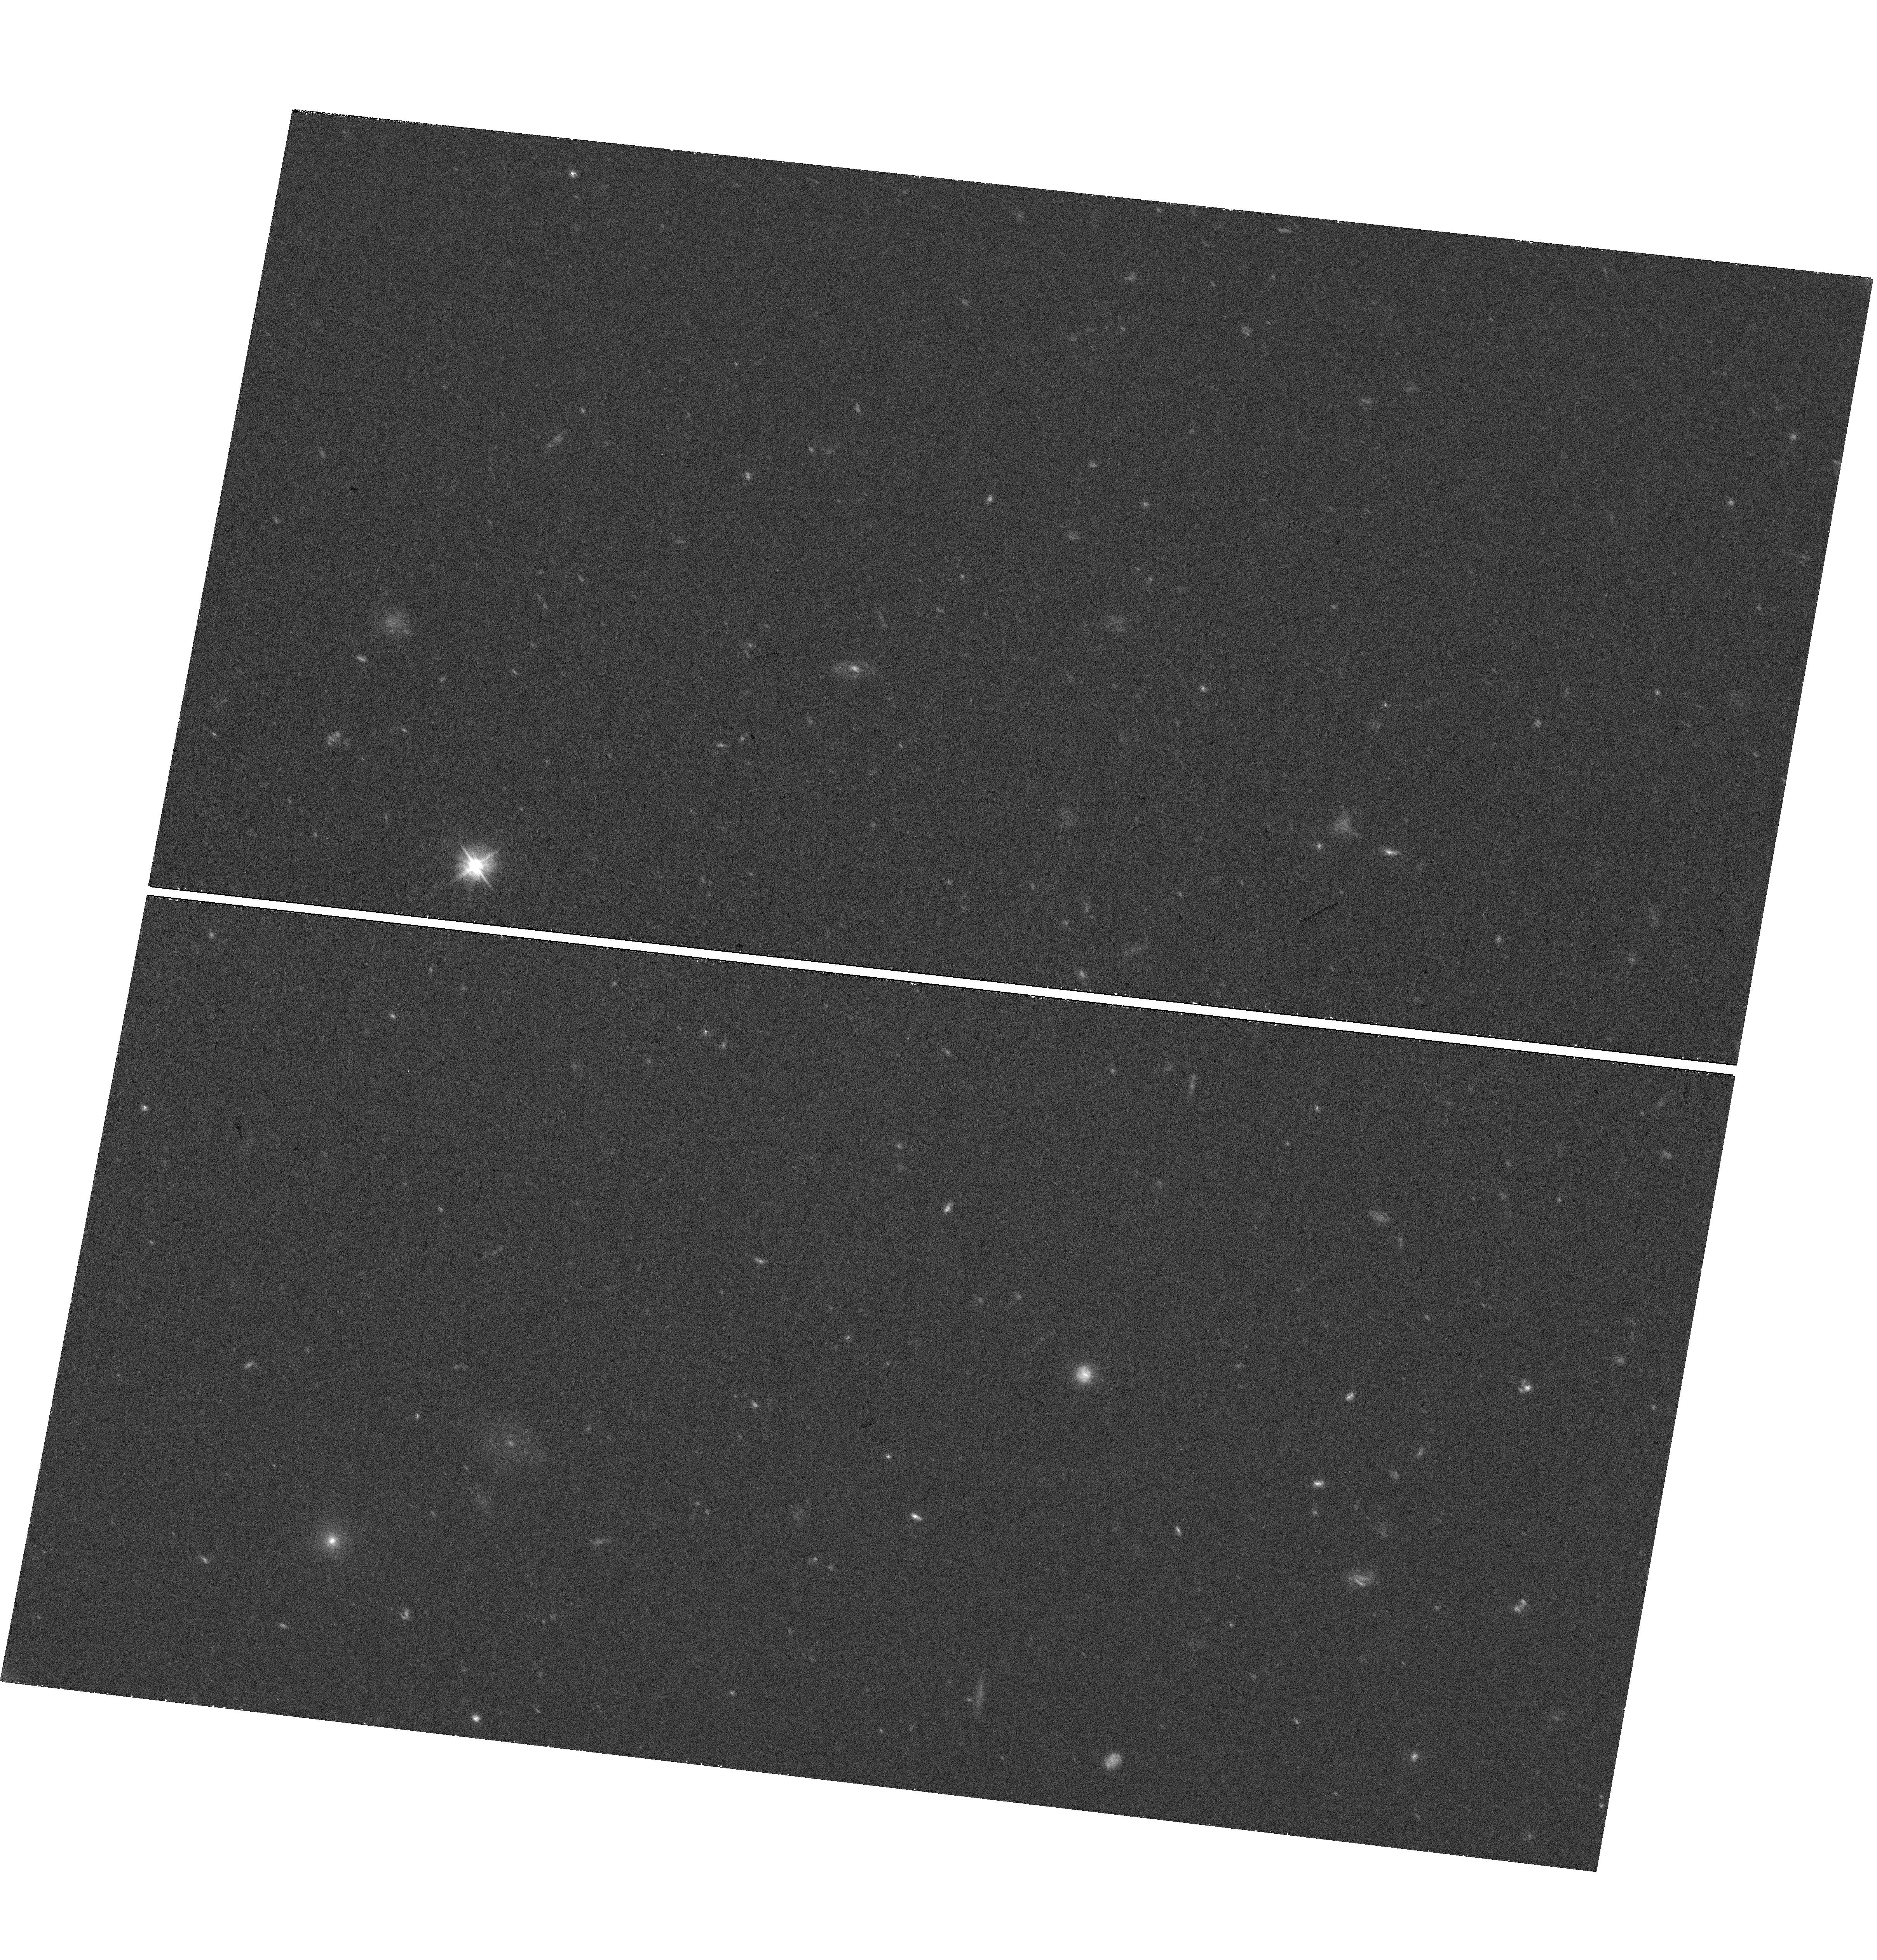
Target: field at RA 185.779°, Dec 11.919°. Instrument: WFC3/UVIS. Filter: F475W. Exposure: 37 min. Observation ID: hst_15258_05_wfc3_uvis_f475w_idkj05

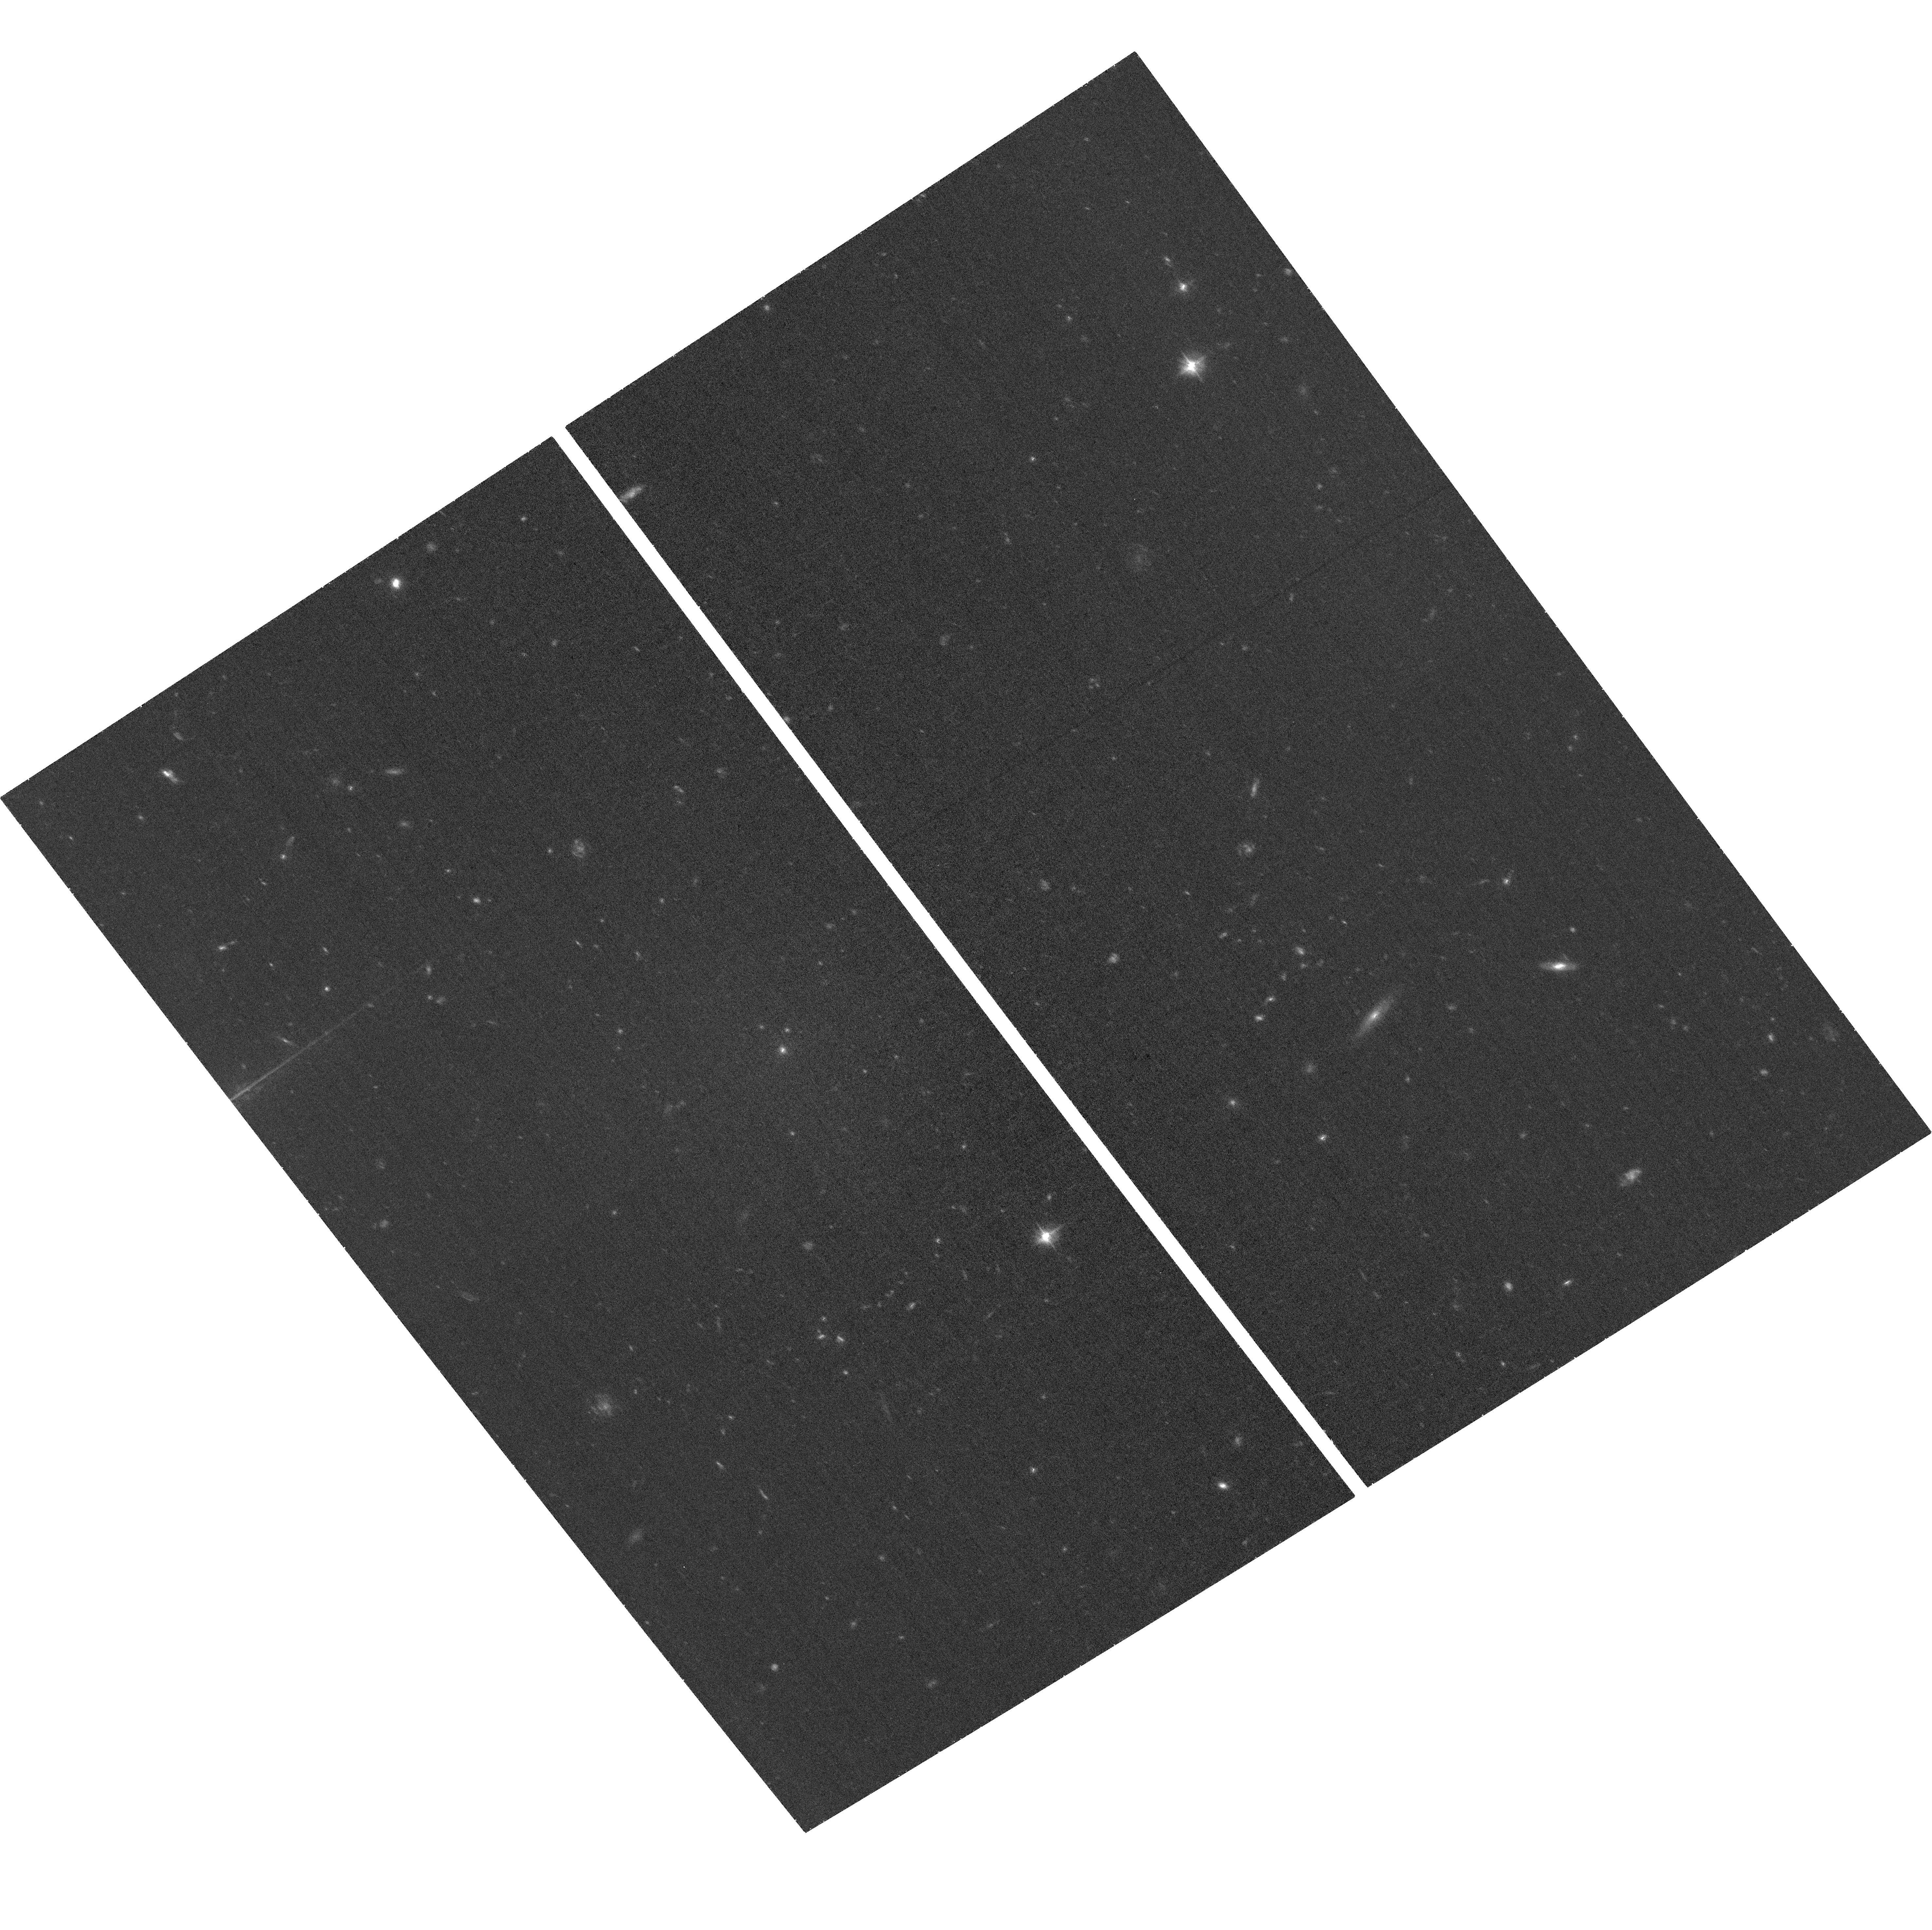
Target: VCC-615. Instrument: ACS/WFC. Filter: F475W. Exposure: 34 min. Observation ID: hst_15258_05_acs_wfc_f475w_jdkj05

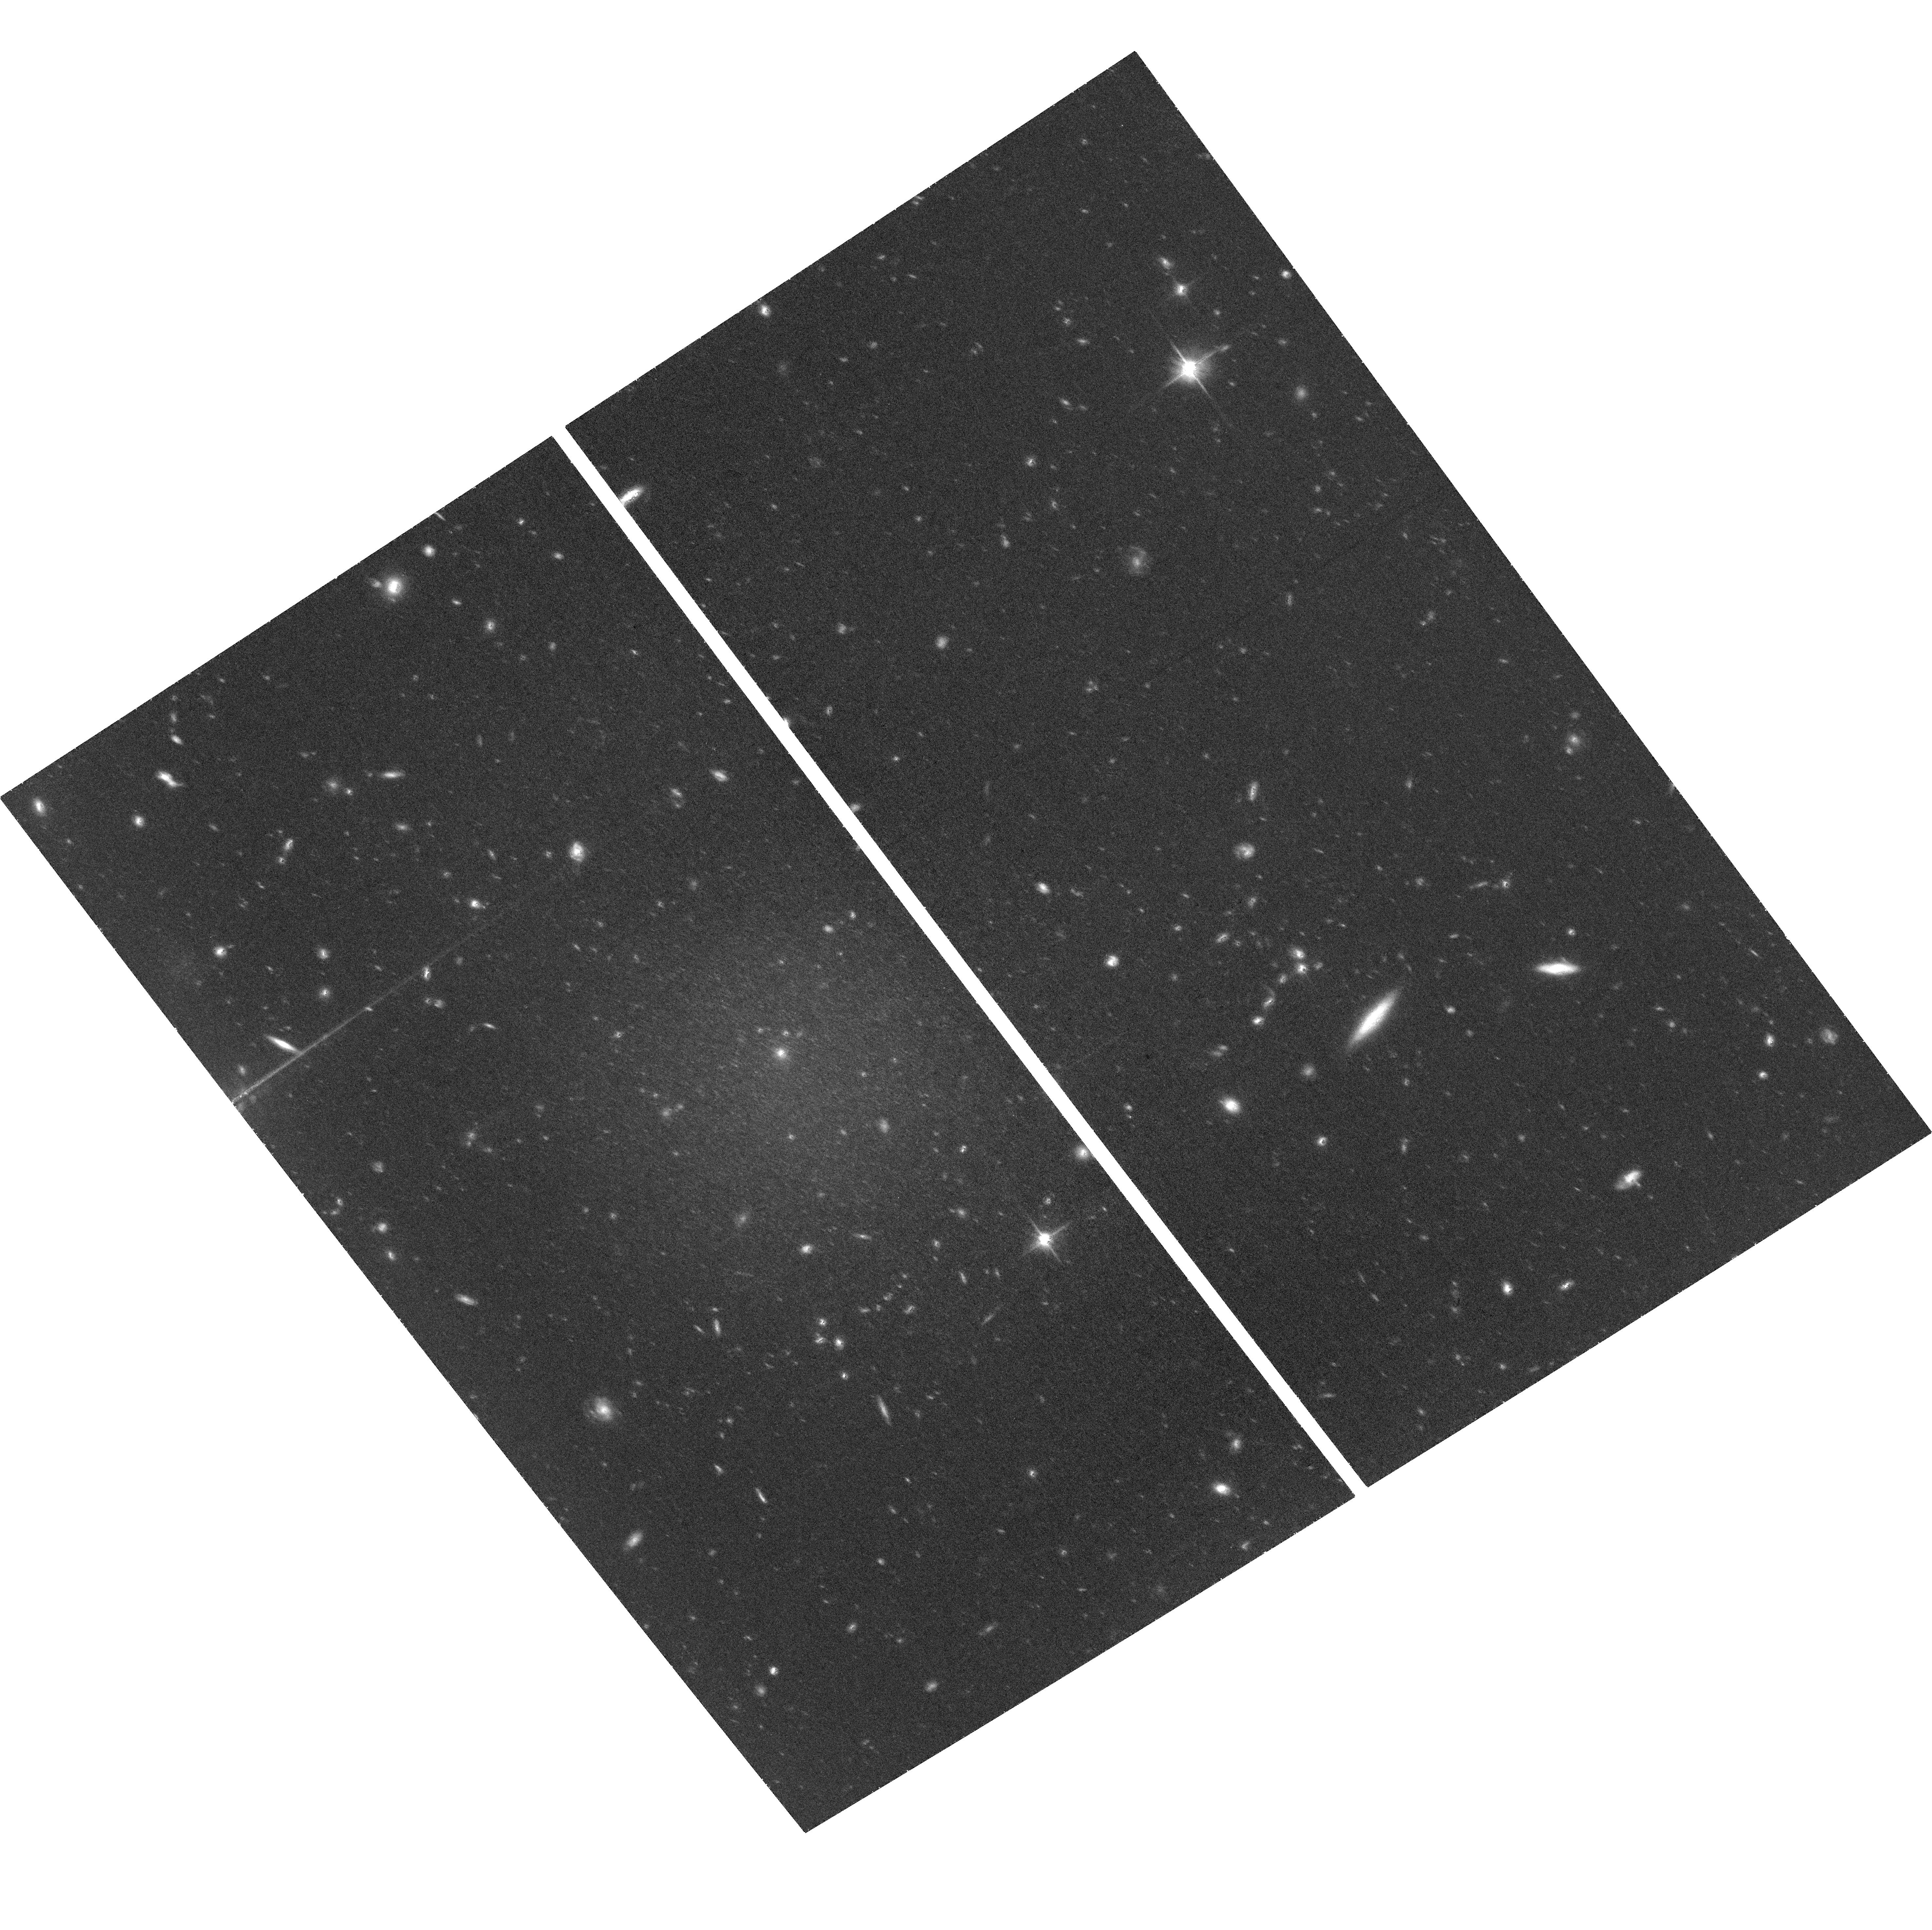
Target: VCC-615. Instrument: ACS/WFC. Filter: F814W. Exposure: 1.3 h. Observation ID: hst_15258_02_acs_wfc_f814w_jdkj02

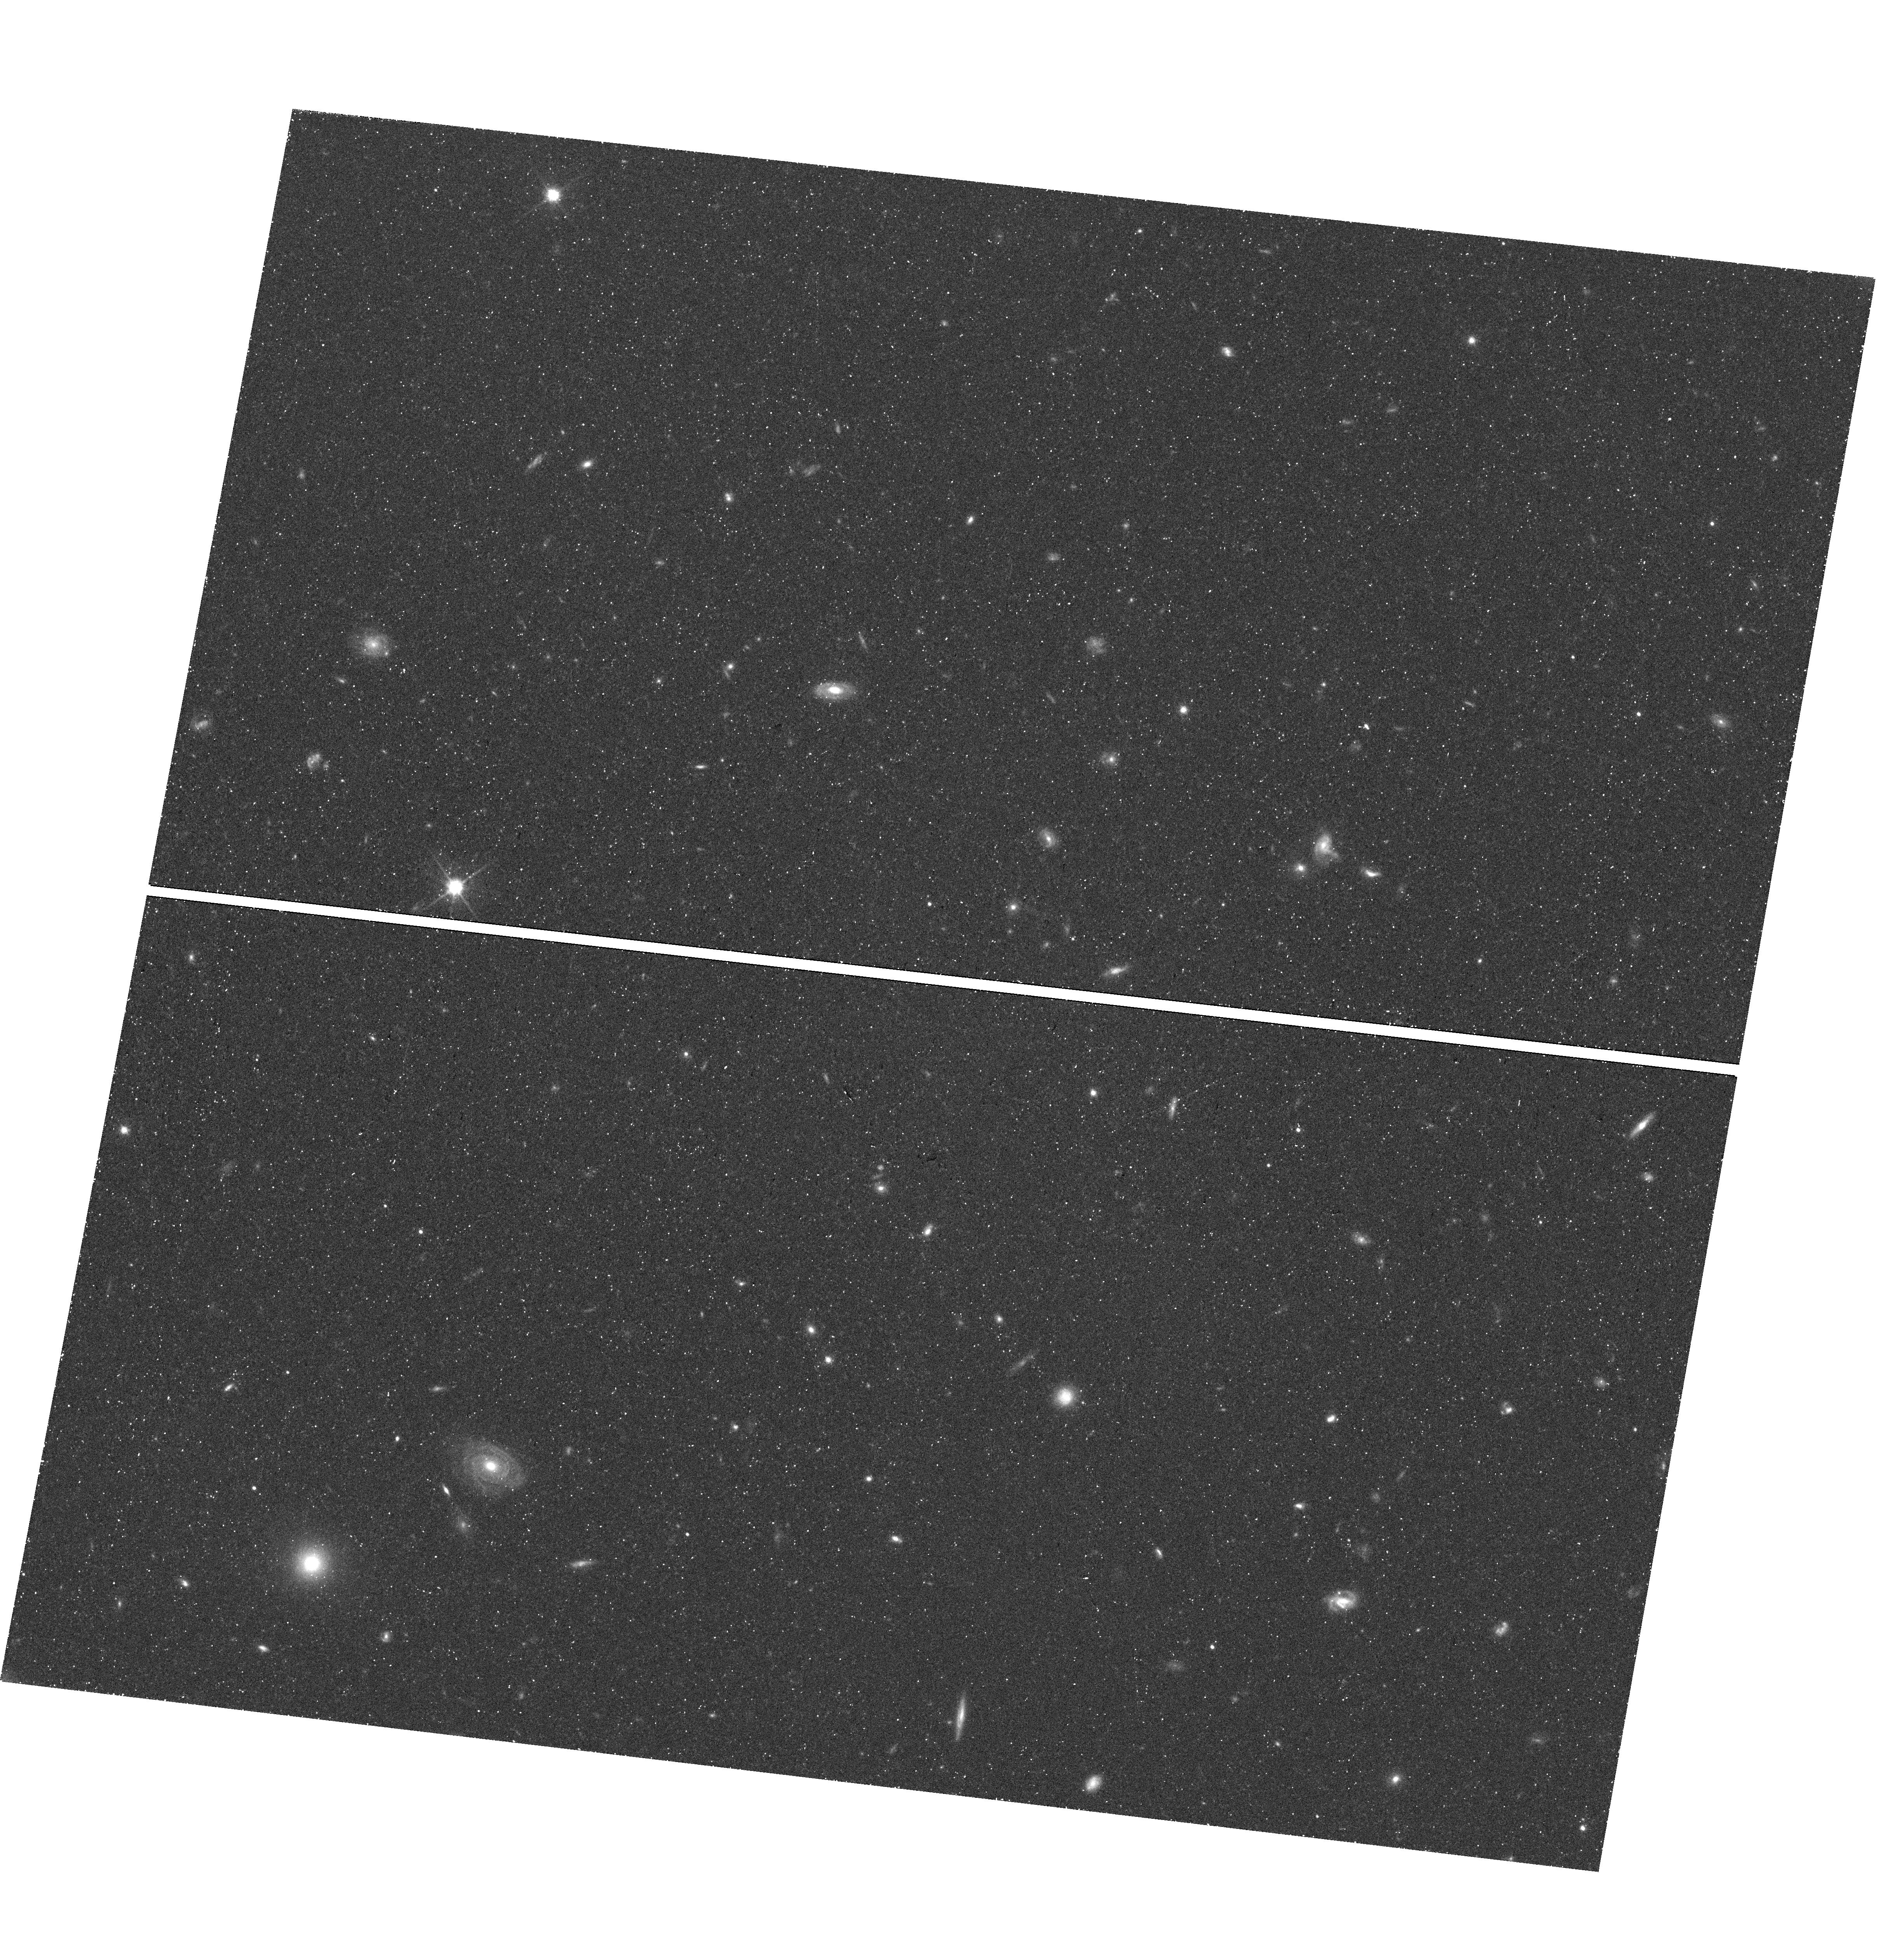
Target: field at RA 185.778°, Dec 11.920°. Instrument: WFC3/UVIS. Filter: F814W. Exposure: 40 min. Observation ID: hst_15258_04_wfc3_uvis_f814w_idkj04

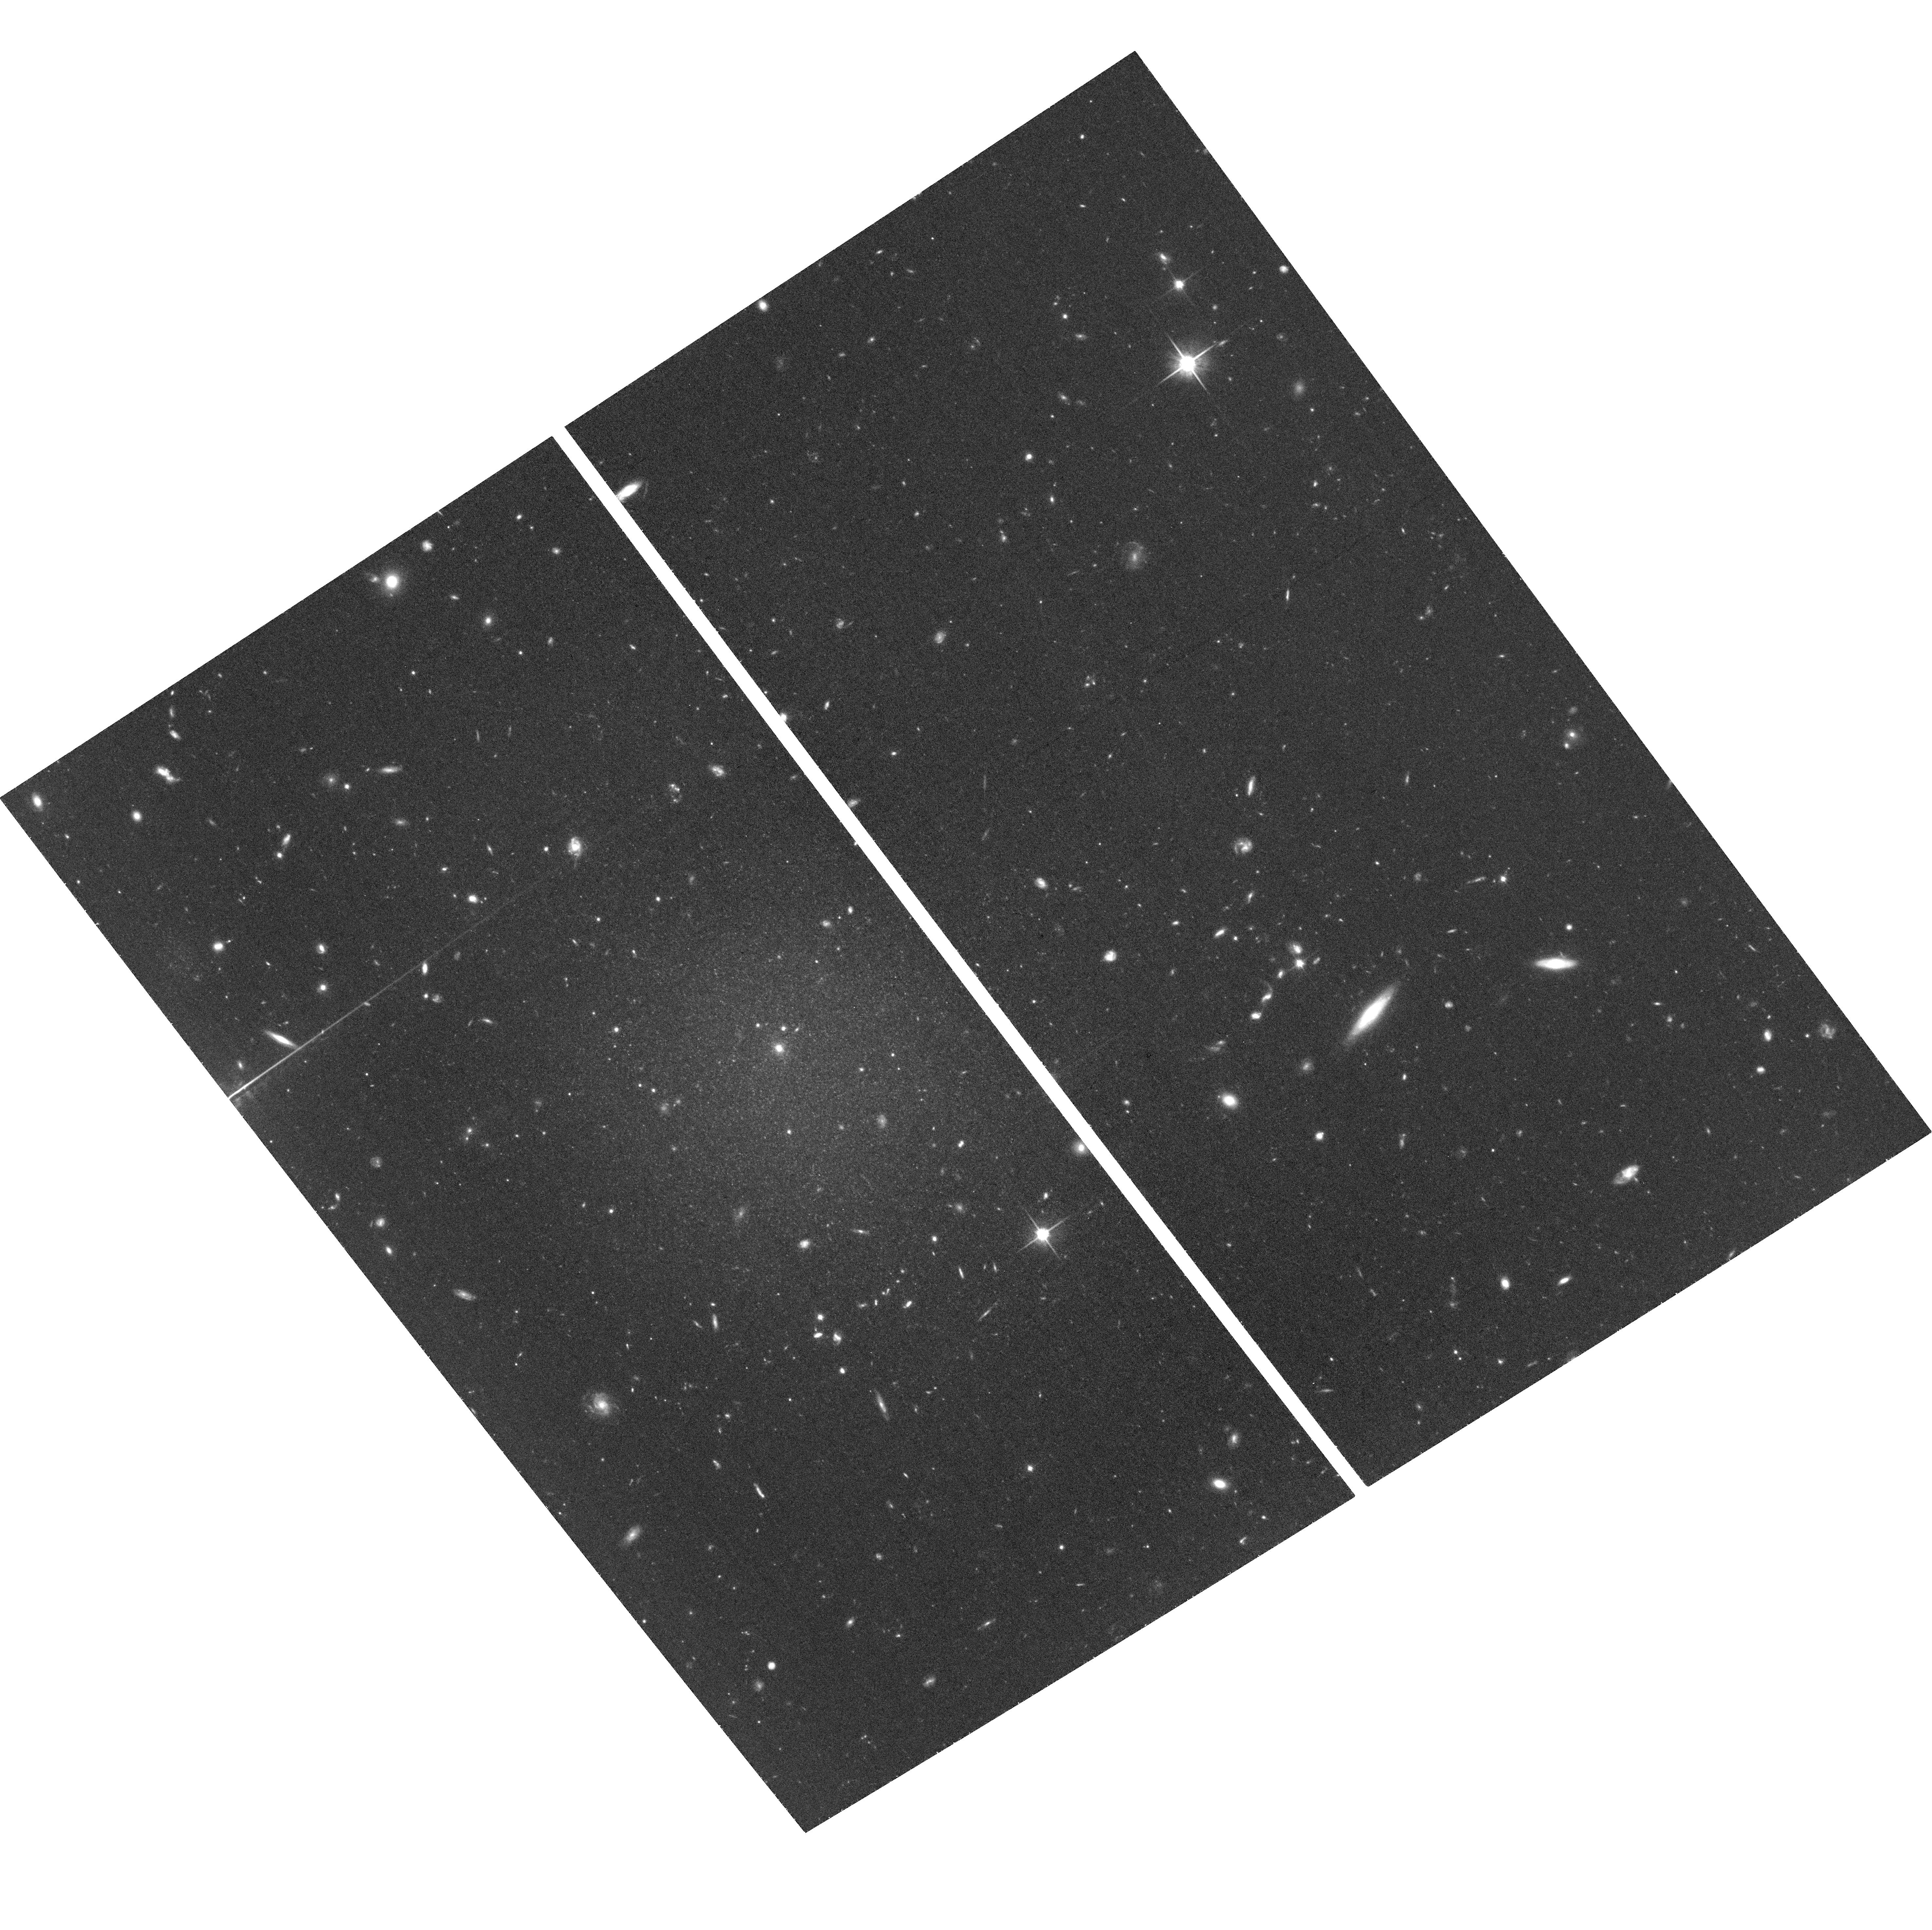
Target: VCC-615. Instrument: ACS/WFC. Filter: F814W. Exposure: 1.3 h. Observation ID: hst_15258_01_acs_wfc_f814w_jdkj01

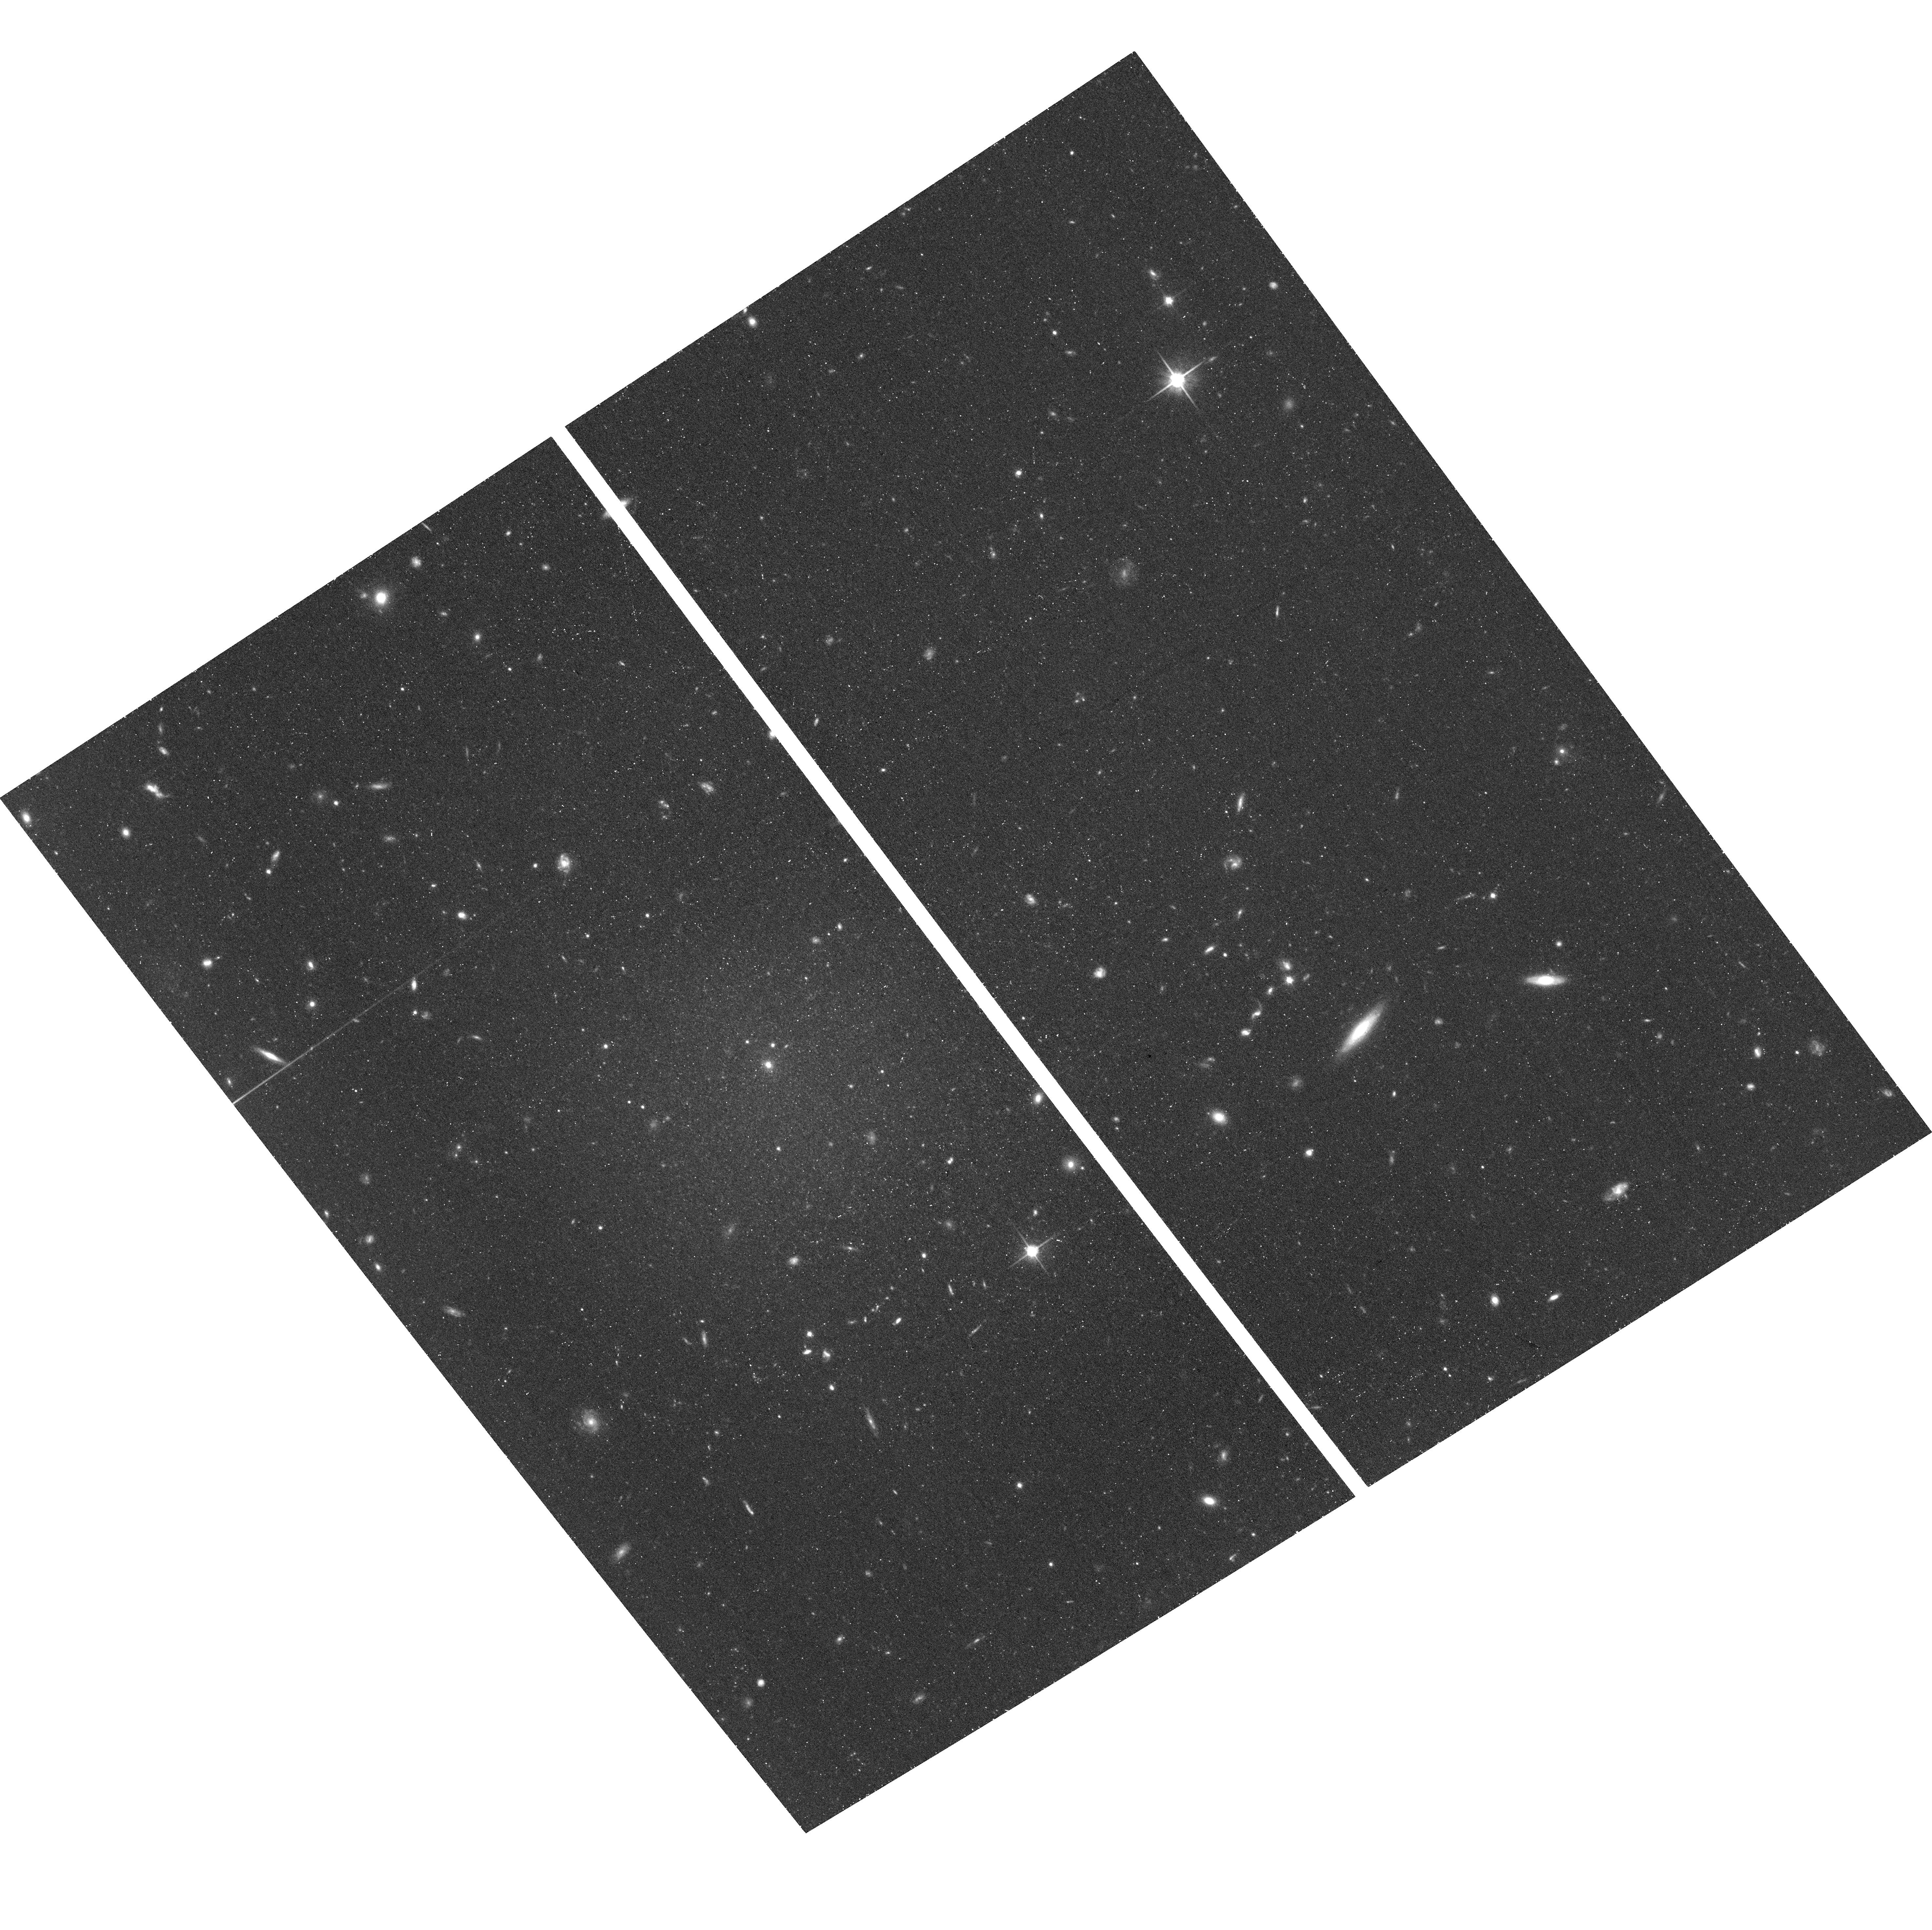
Target: VCC-615. Instrument: ACS/WFC. Filter: F814W. Exposure: 40 min. Observation ID: hst_15258_04_acs_wfc_f814w_jdkj04

Galaxies at the Extremes: Ultradiffuse Galaxies in the Virgo Cluster (PI: Mihos, Chris)

The "ultradiffuse galaxies" (UDGs) recently discovered in massive galaxy clusters presents both challenges and opportunities for our understanding of galaxy evolution in dense clusters. Such large, low density galaxies should be most vulnerable to gravitational destruction within the cluster environment. Thus their presence in cluster cores argues either that they must be stabilized by massive dark halos or else be short-lived objects undergoing rapid transformation, perhaps leading to the formation of ultracompact dwarf galaxies (UCDs) if their destruction leaves only a compact nucleus behind. We propose deep imaging of four Virgo Cluster UDGs to probe their local environment within Virgo via accurate tip of the red giant branch (TRGB) distances. With a distance precision of 1 Mpc, we will accurately place the objects in the Virgo core, cluster outskirts, or intervening field. When coupled with our extant kinematic data, we can determine whether they are infalling objects or instead have already passed through the cluster core. We will also compare their compact nuclei to Virgo UCDs, and study their globular cluster (GC) populations in detail. Probing three magnitudes beyond the turnover in the GC luminosity function, we will construct larger and cleaner GC samples than possible with ground-based imaging, using the total mass and radial extent of the globular cluster systems to estimate the dark halo mass and tidal radius for each UDG. The new information provided by HST about the local environment and intrinsic properties of these Virgo UDGs will be used in conjunction with simulation data to study cluster-driven evolution and transformation of low density galaxies.